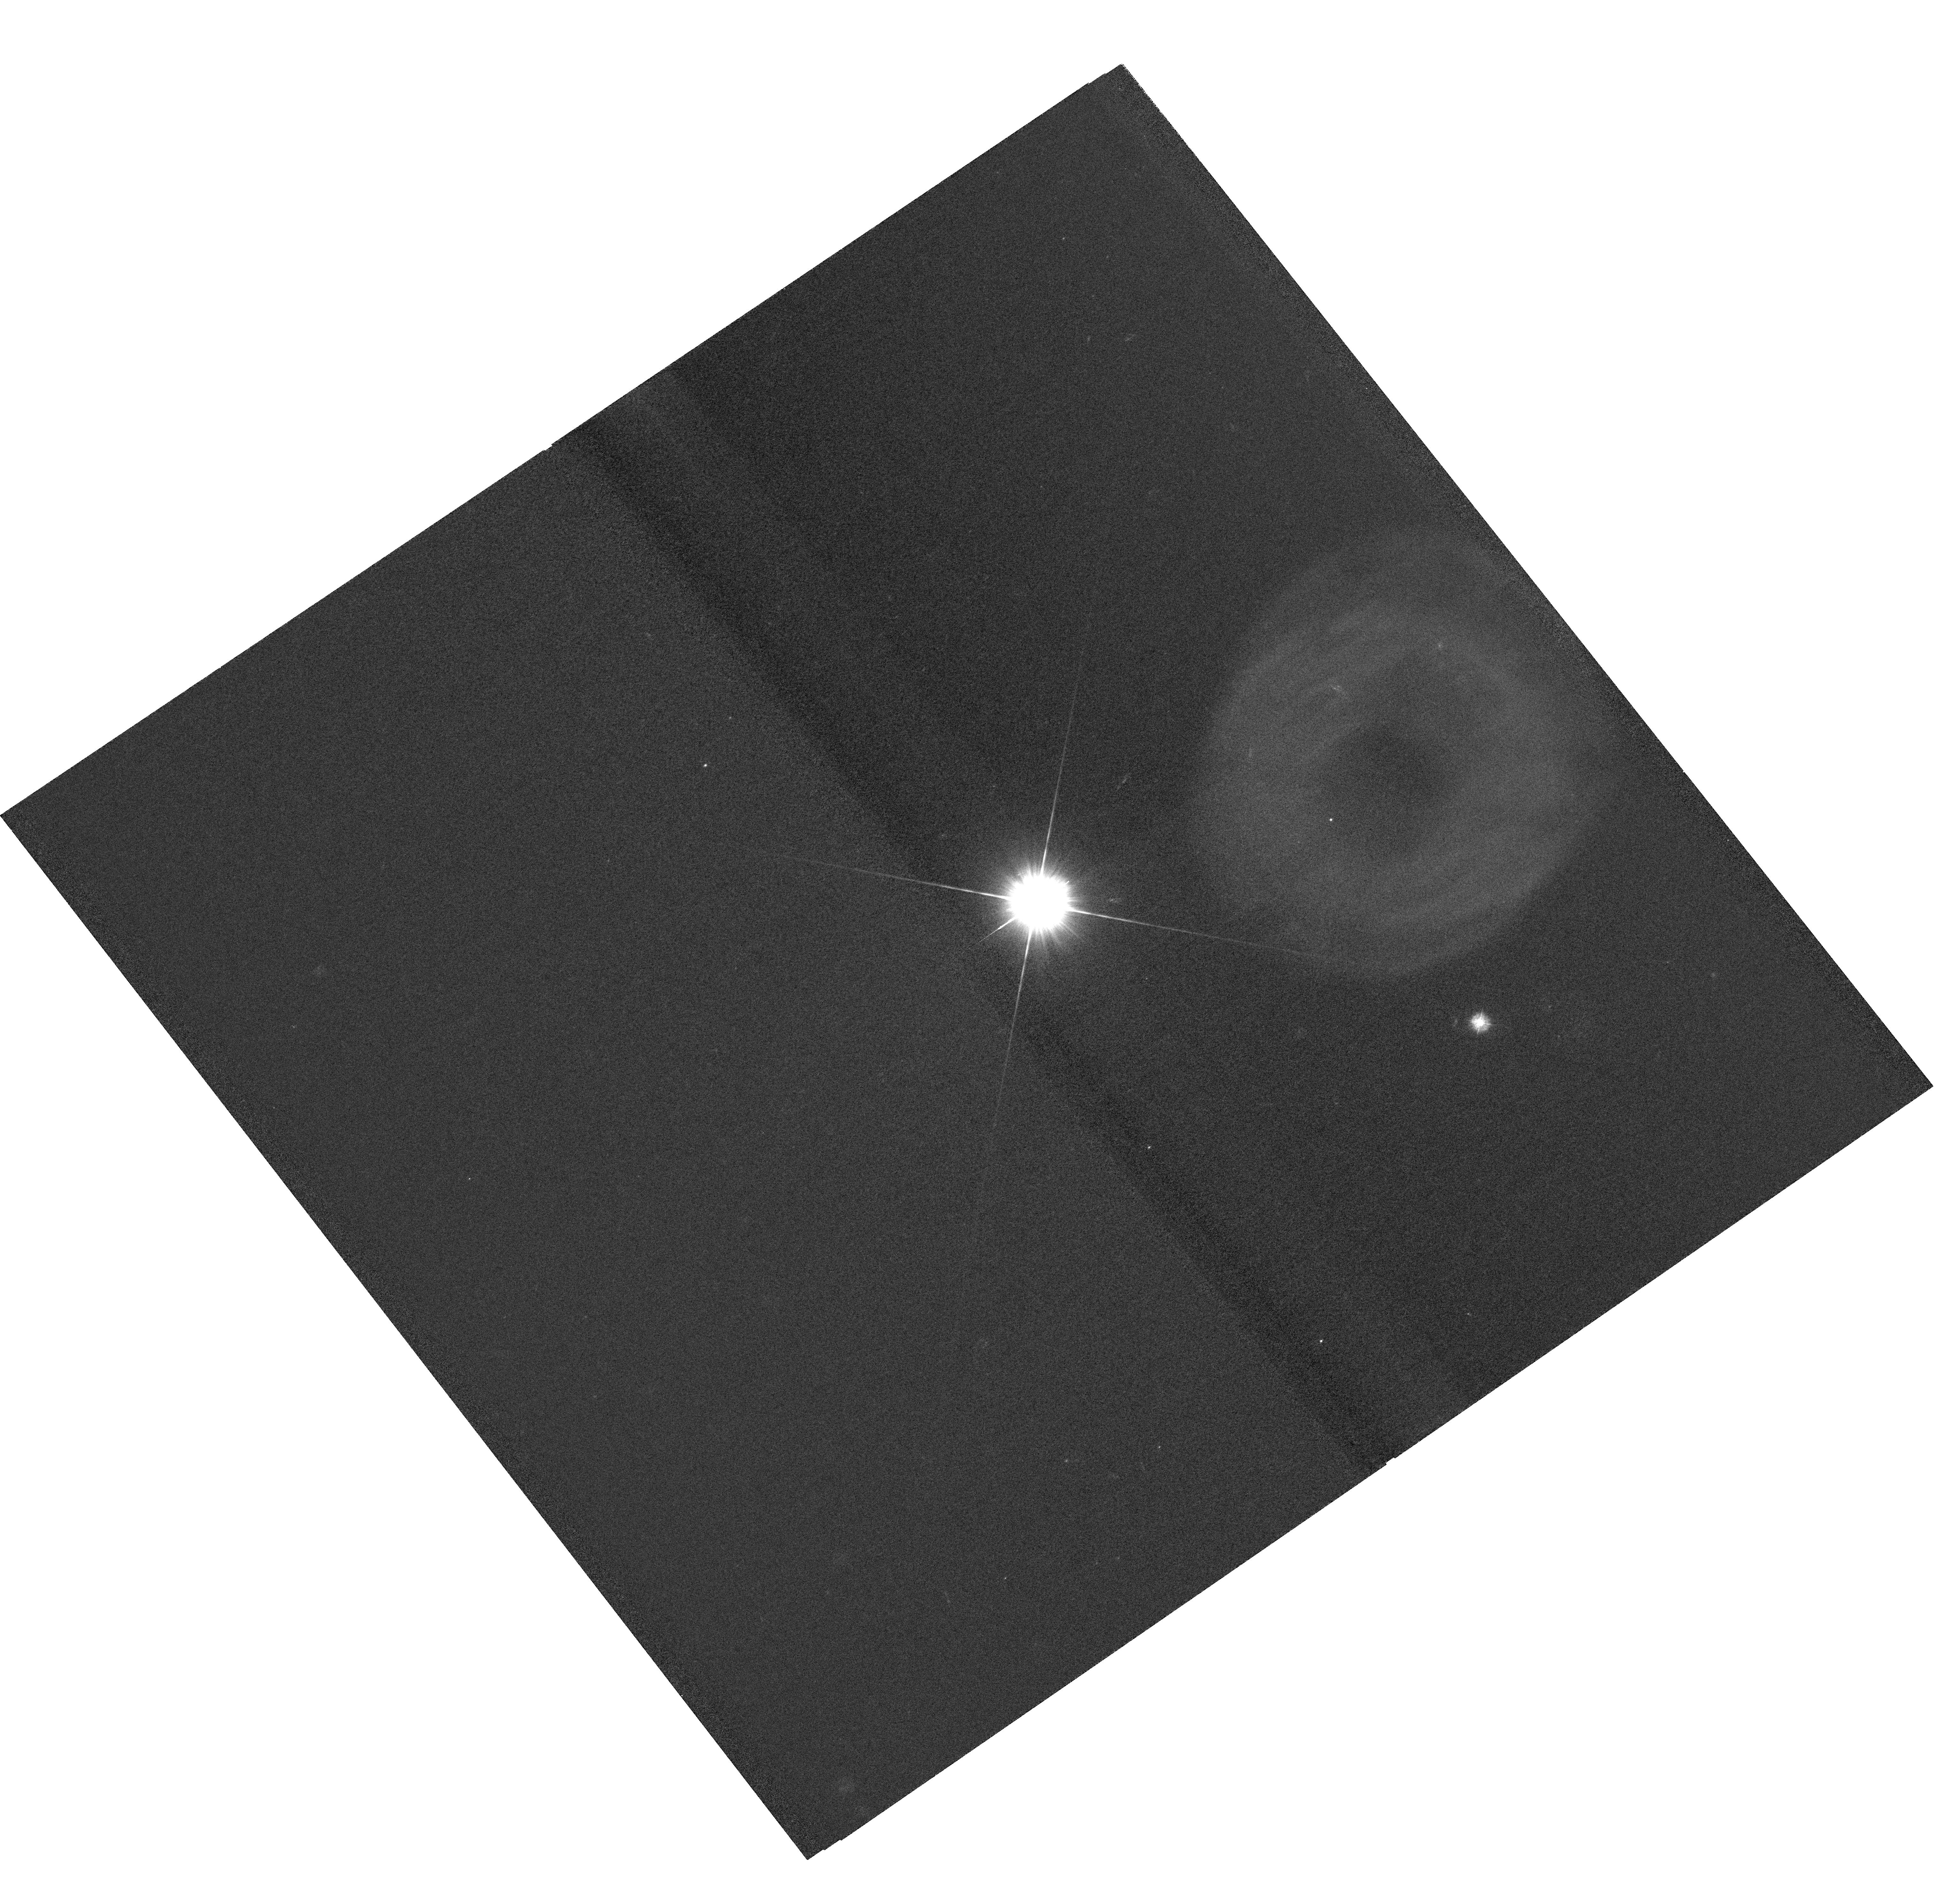
Target: HD25025. Instrument: WFC3/UVIS. Filter: F275W. Exposure: 2 h. Observation ID: hst_15903_01_wfc3_uvis_f275w_ie2d01

Imaging a Nearby Red Giant Astrosphere (PI: Wood, Brian Erland)

We propose to use WFC3/UVIS to make the first image of the astrosphere around a normal, non-pulsating red giant, specifically Gamma Eri (M1 III). This will allow a direct measurement of the wind's termination shock distance from the star, an excellent measure of the ISM pressure at the star, which is within the Local Bubble at a distance of d=62.3 pc. This would be the closest astrosphere to Earth ever imaged. The data will be used to test hydrodynamic models of the stellar-wind/ISM interaction, and we will look for signs of asymmetry in the astrosphere that could be indicative of asymmetries in the stellar wind outflow or effects of the ISM magnetic field. The only method for studying red giant astrospheres in the past has been spectroscopically, in absorption, and our chosen target is one of only three red giants with detected Mg II 2800 astrospheric absorption. Our proposed observation complements this previous HST/STIS observation nicely, as the UVIS/F275W exposure will be attempting to image the astrosphere in scattered Mg II emission.